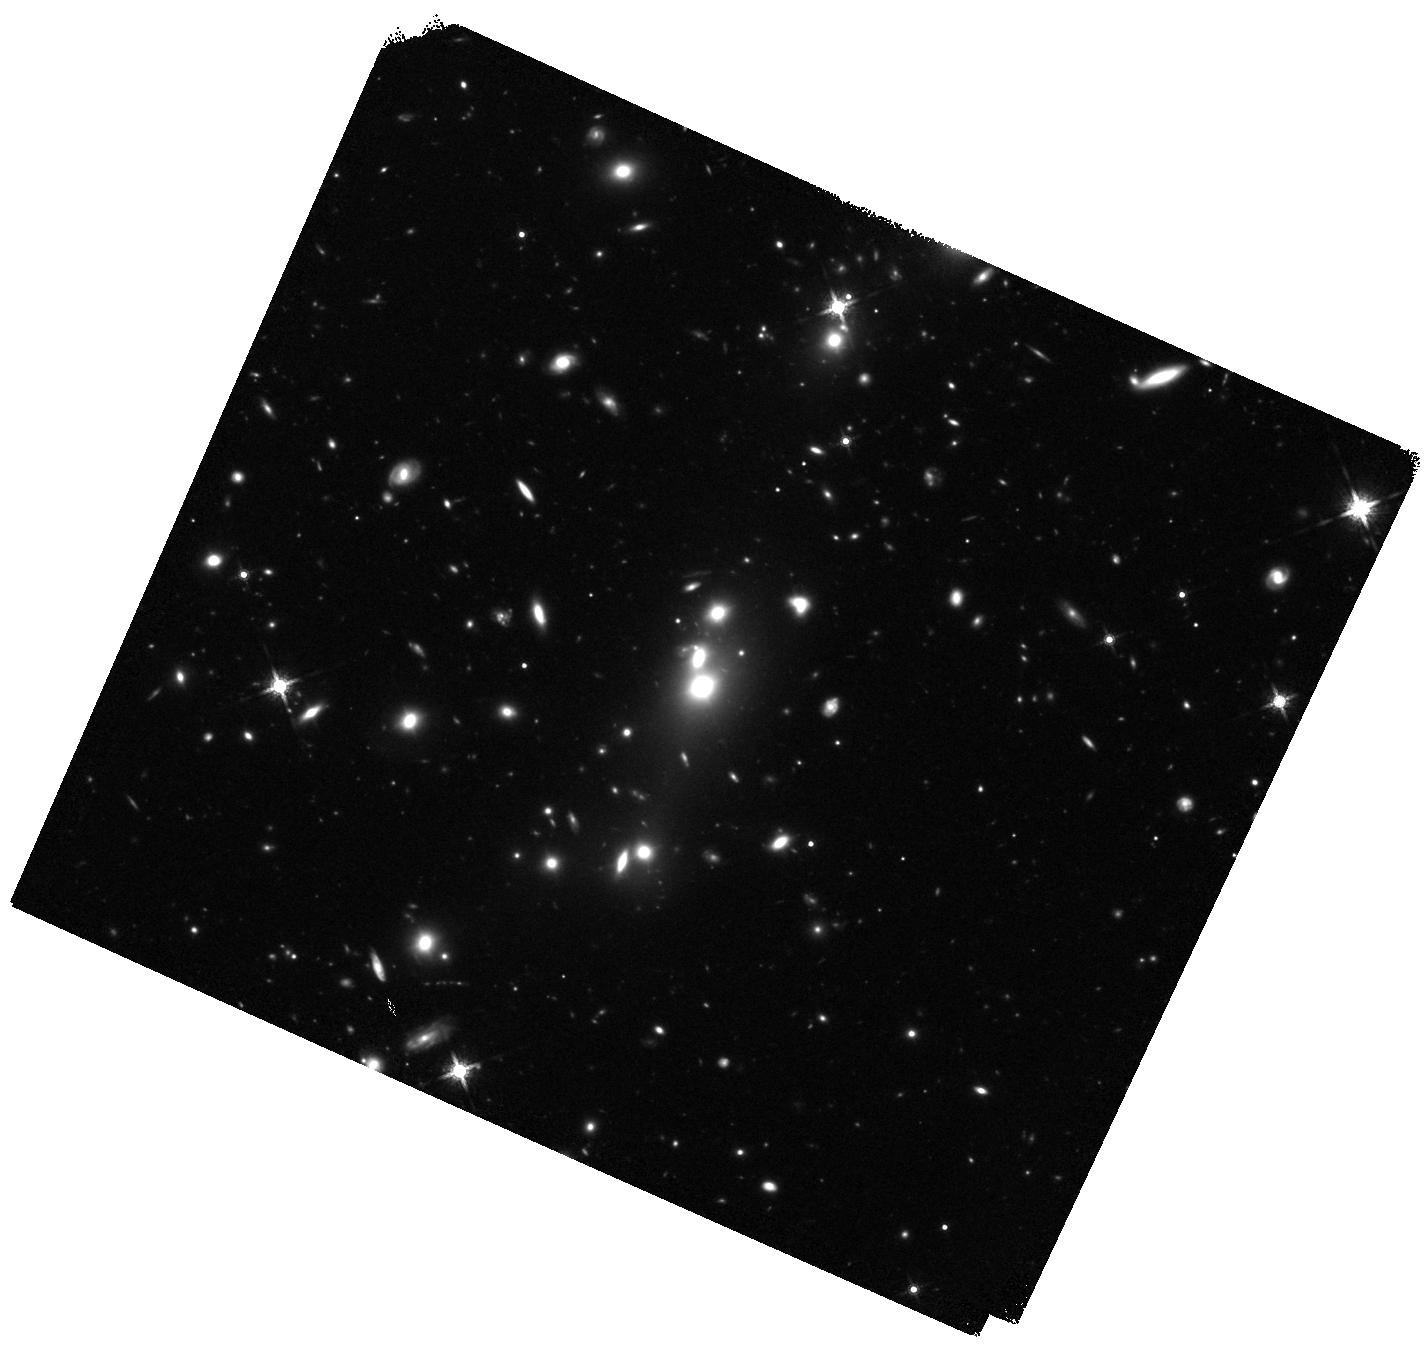
Target: SG1120-2
Instrument: WFC3/IR
Filter: F160W
Exposure: 1.4 h
Observation ID: hst_12575_02_wfc3_ir_f160w_ibs902

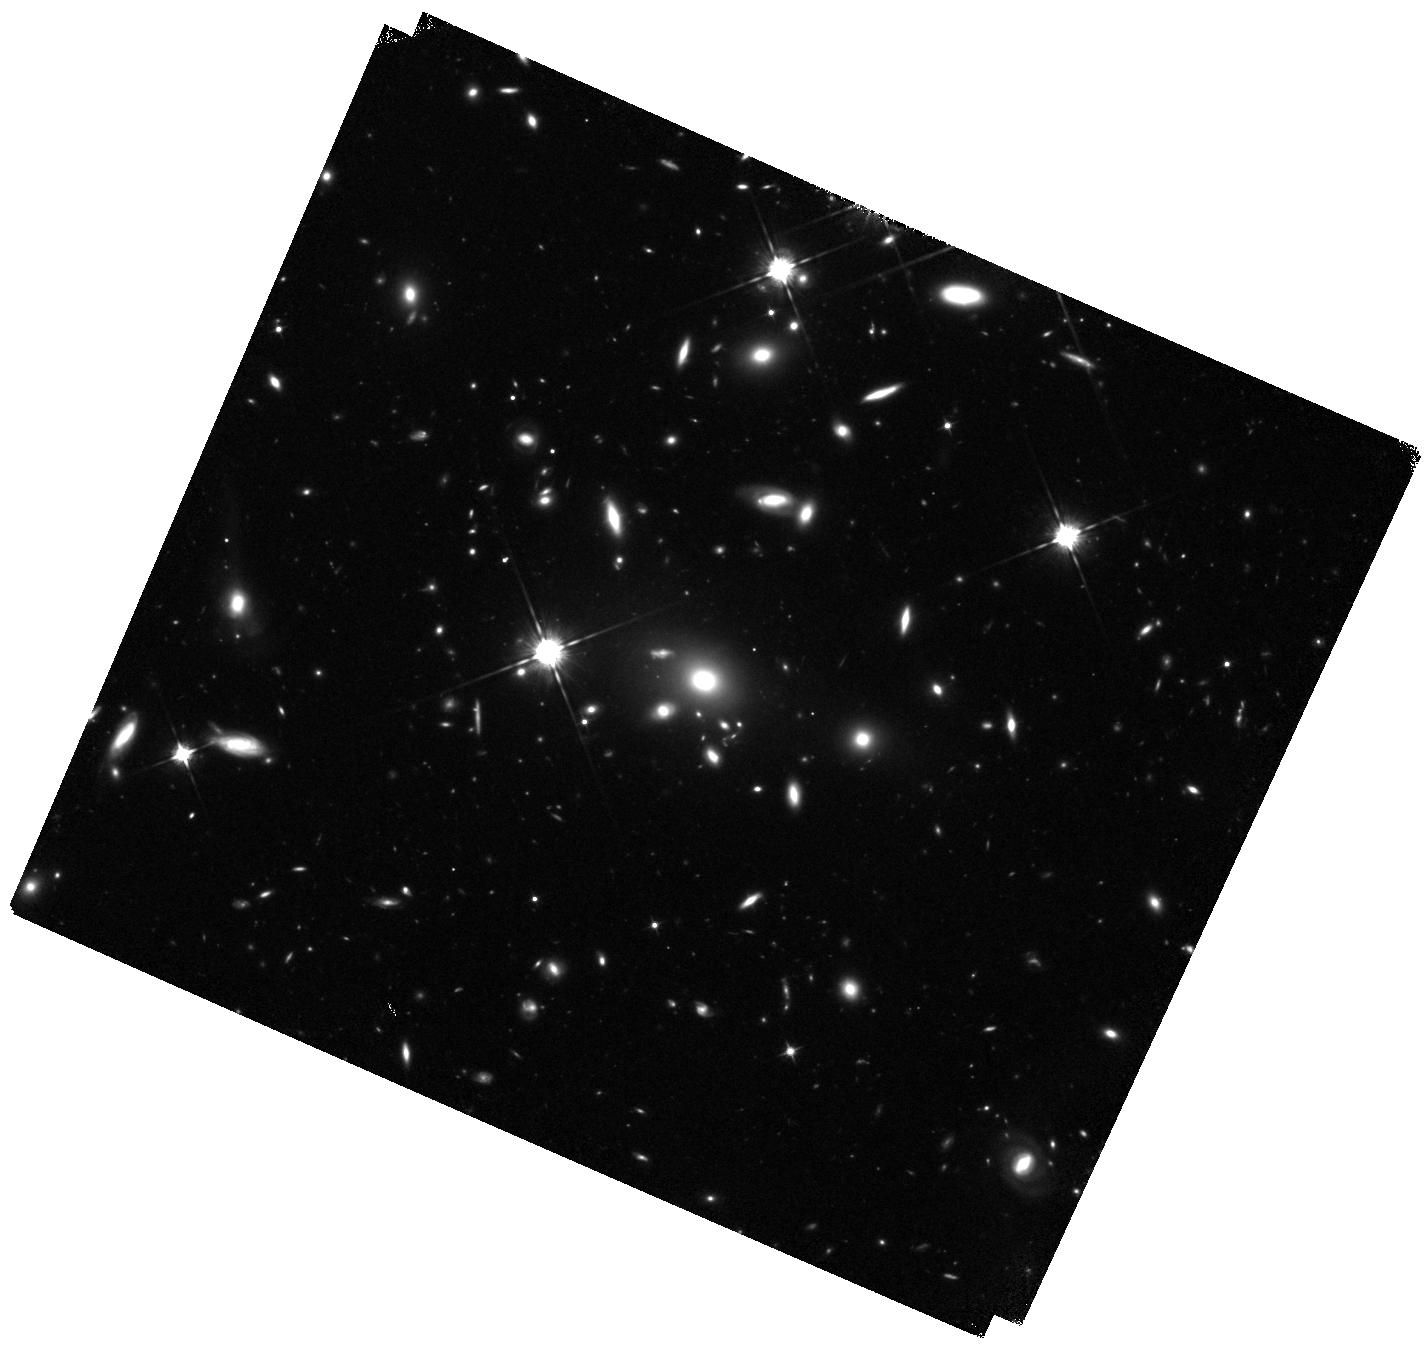
Target: SG1120-4
Instrument: WFC3/IR
Filter: F105W
Exposure: 2.2 h
Observation ID: hst_12575_04_wfc3_ir_f105w_ibs904

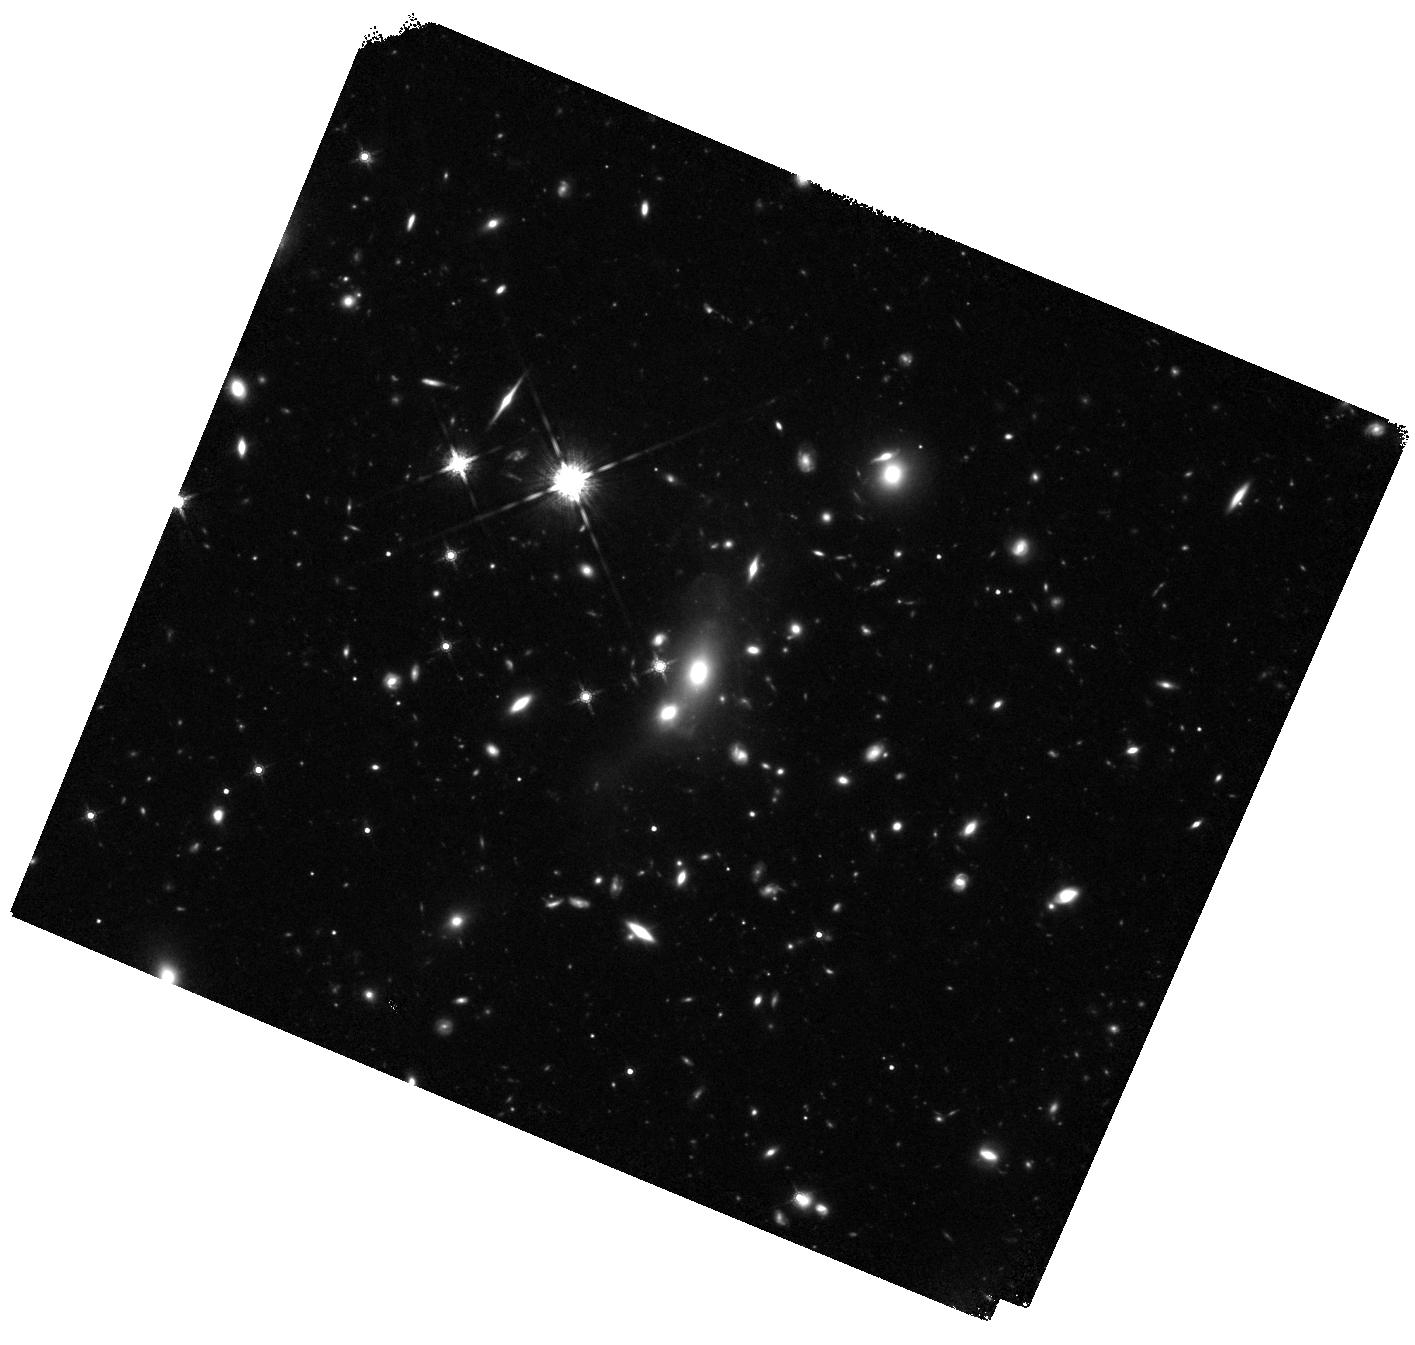
Target: SG1120-1
Instrument: WFC3/IR
Filter: F160W
Exposure: 1.4 h
Observation ID: hst_12575_01_wfc3_ir_f160w_ibs901

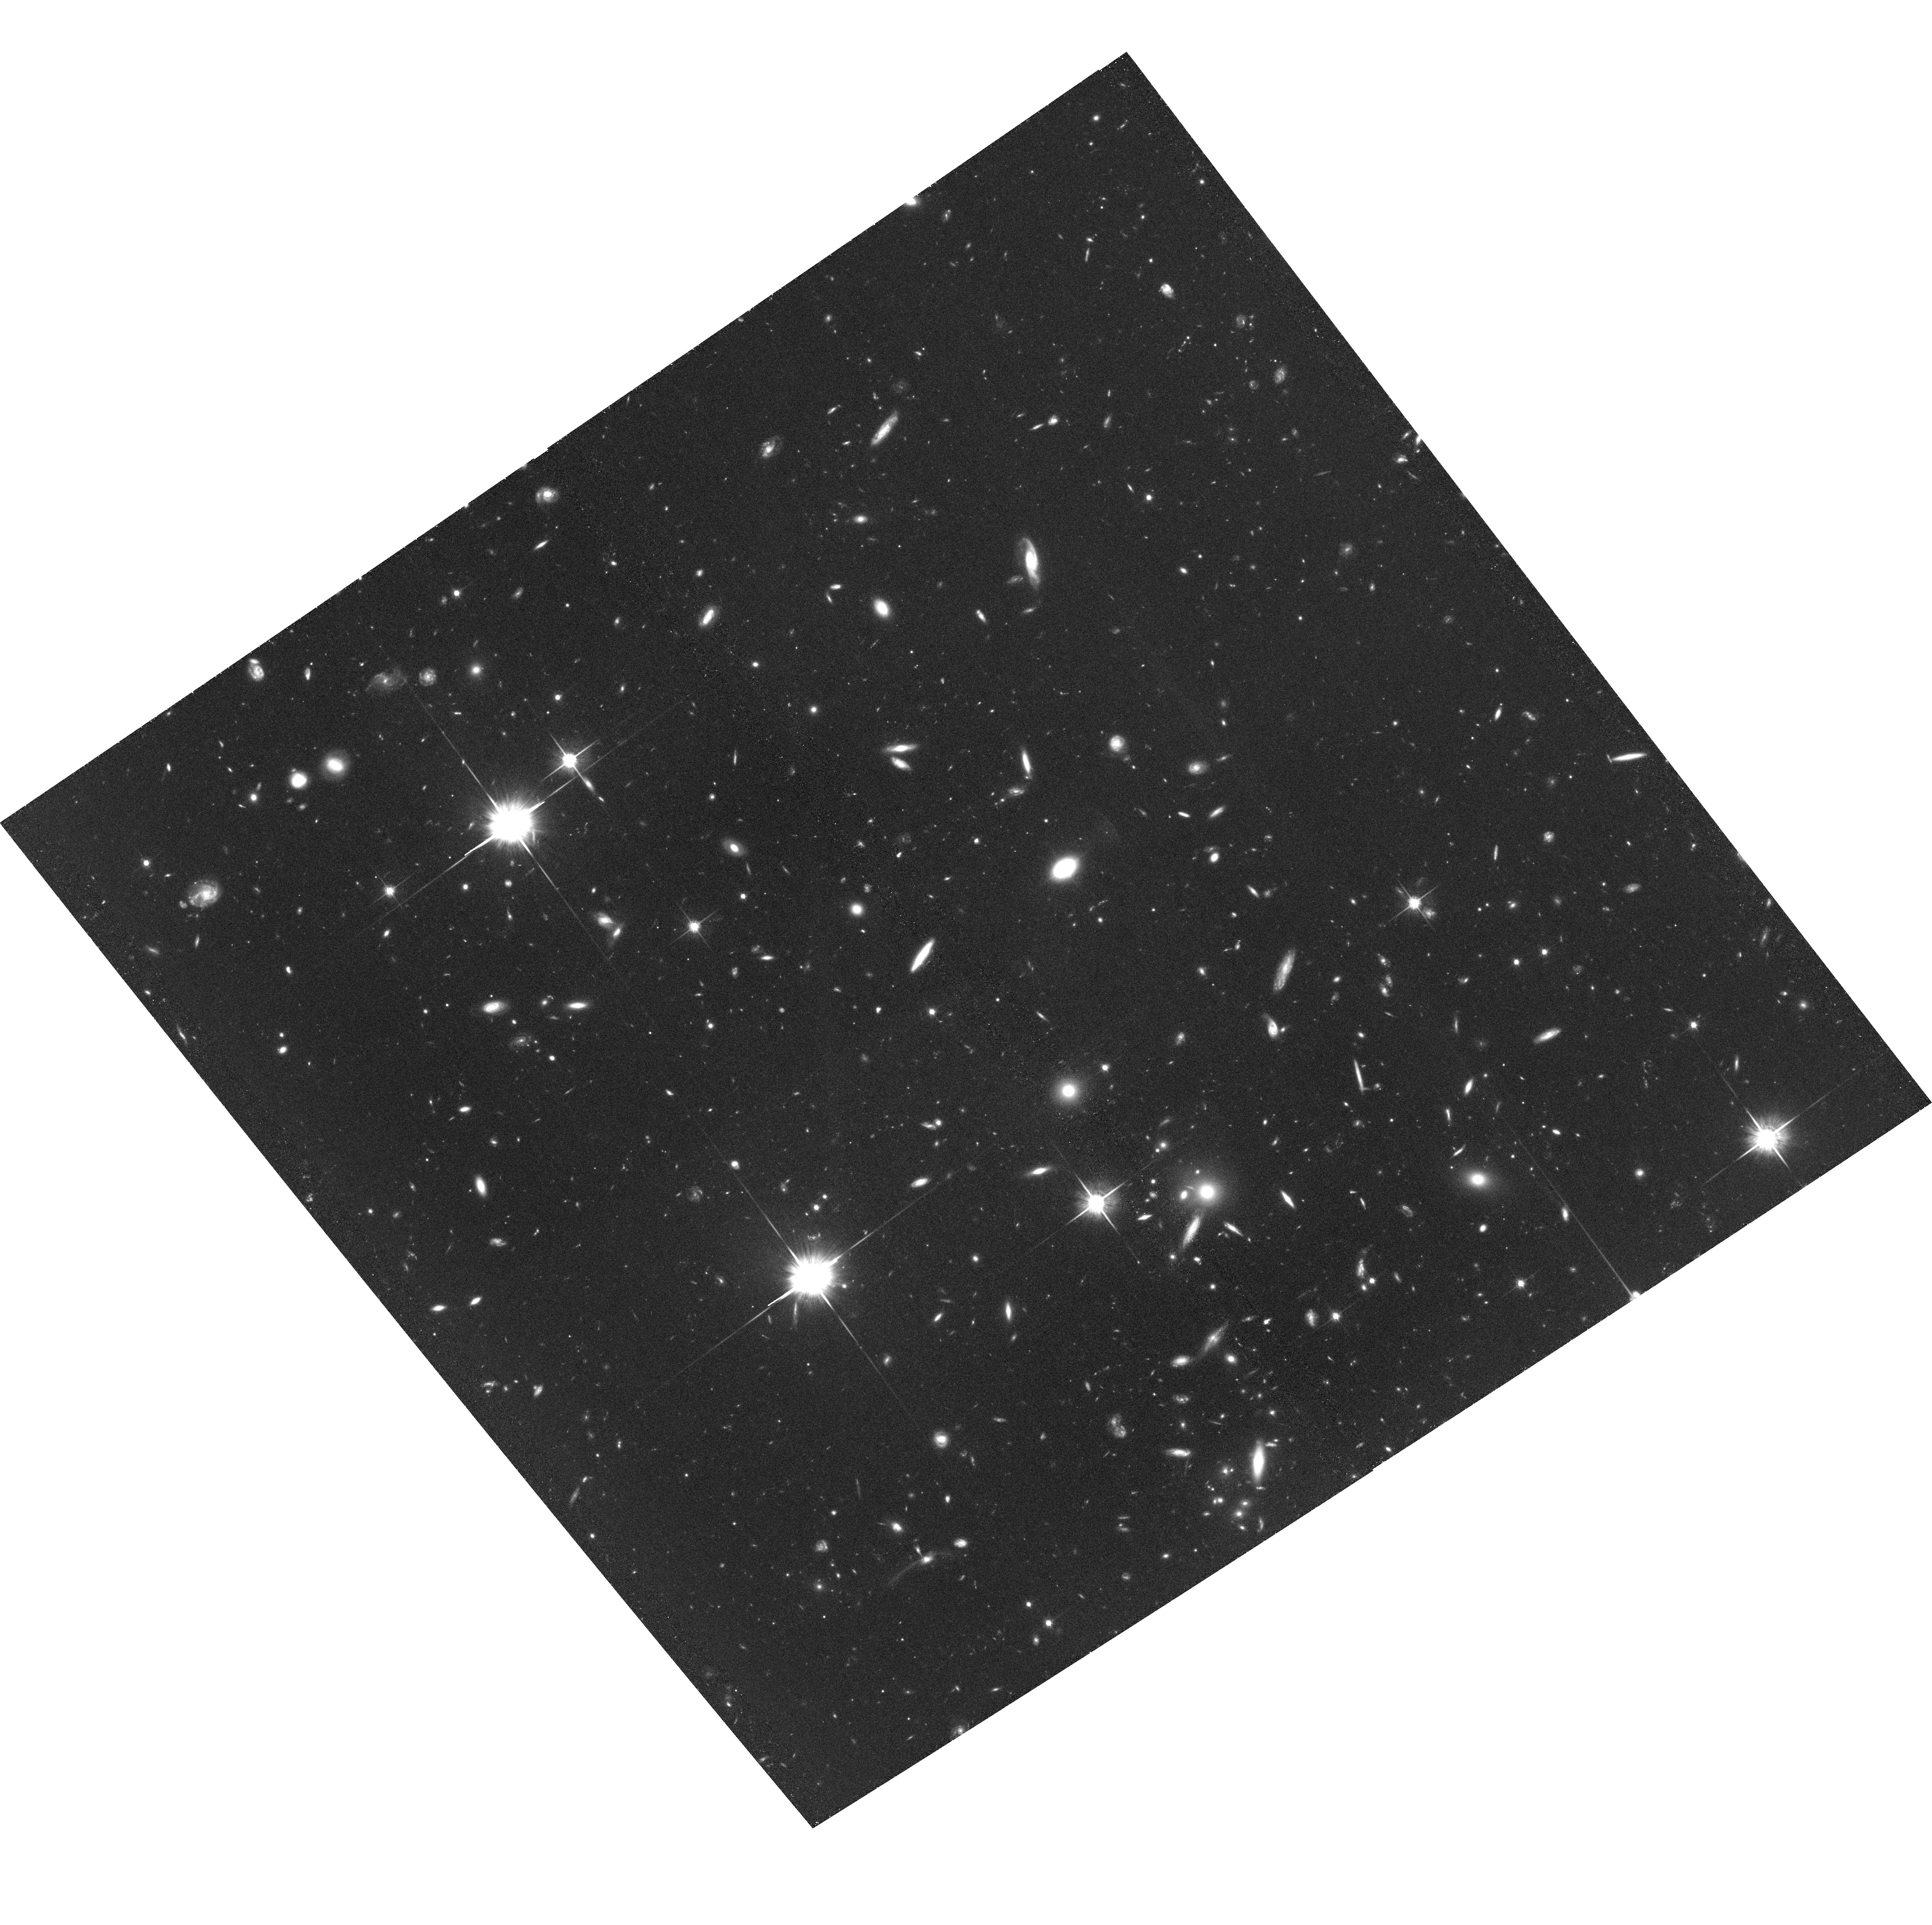
Target: field at RA 170.080°, Dec -11.933°
Instrument: ACS/WFC
Filter: F814W
Exposure: 2 h
Observation ID: hst_12575_03_acs_wfc_f814w_jbs903

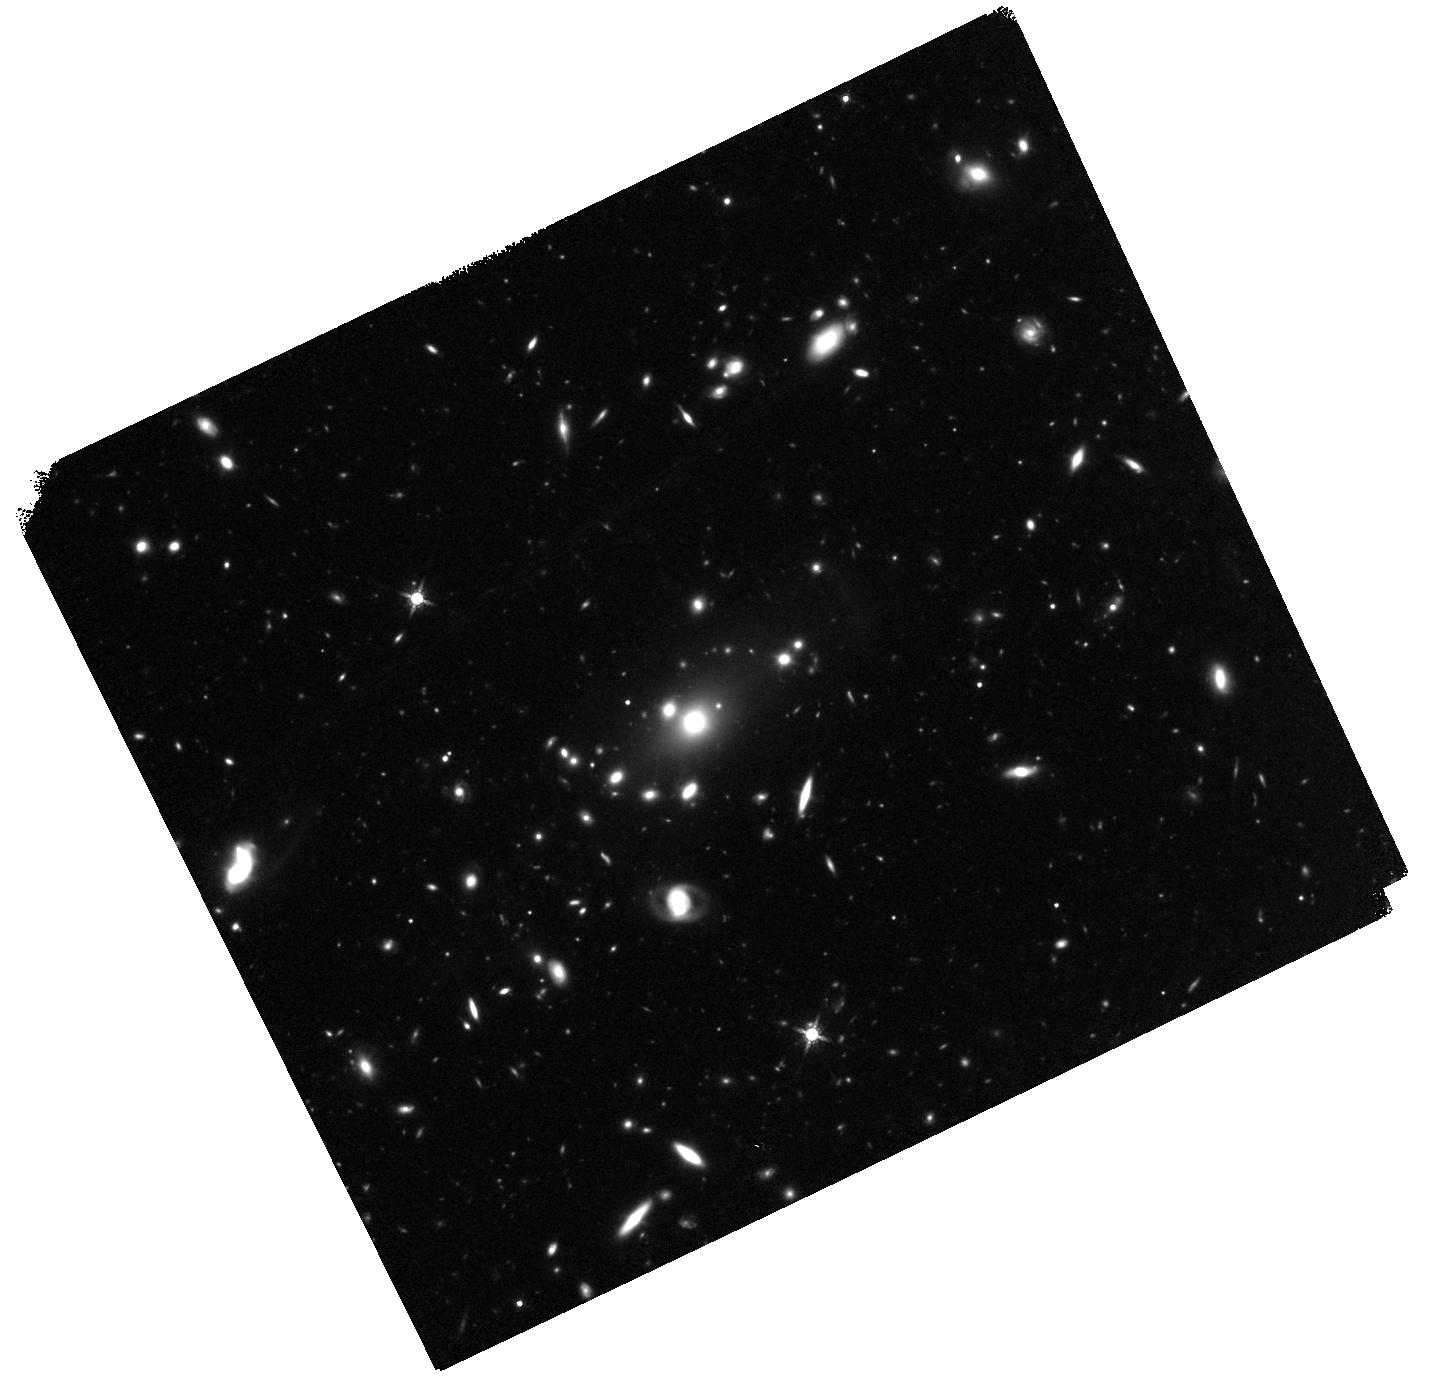
Target: RXJ1334.0+3750
Instrument: WFC3/IR
Filter: F160W
Exposure: 1.4 h
Observation ID: hst_12575_06_wfc3_ir_f160w_ibs906

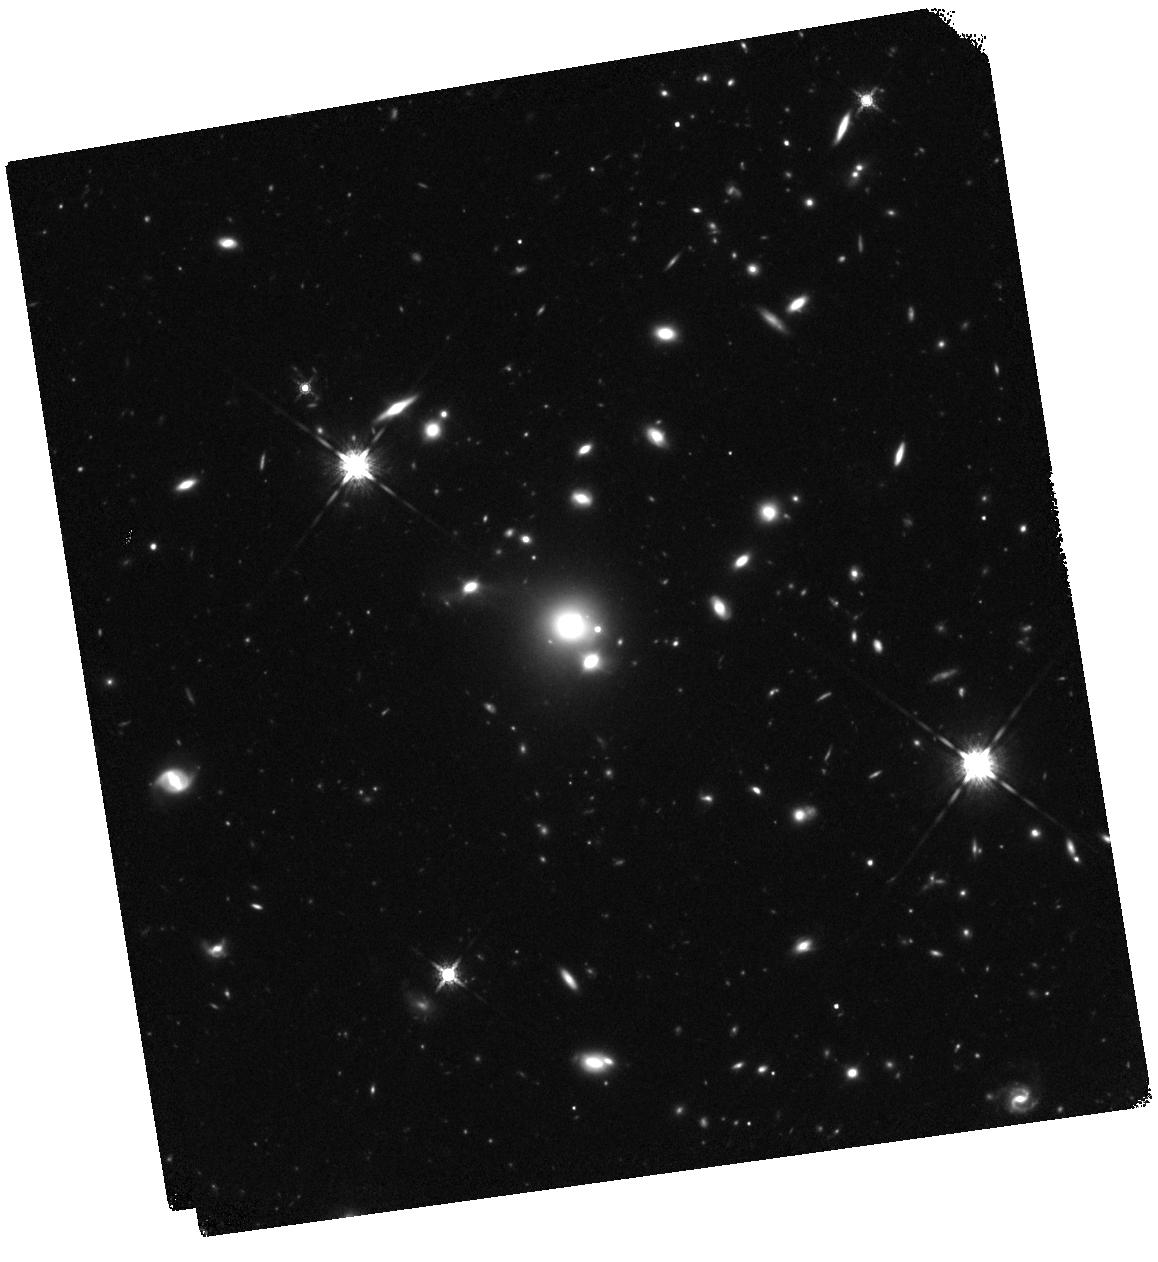
Target: XMMXCSJ022045.1-032555.0
Instrument: WFC3/IR
Filter: F160W
Exposure: 1.2 h
Observation ID: hst_12575_10_wfc3_ir_f160w_ibs910

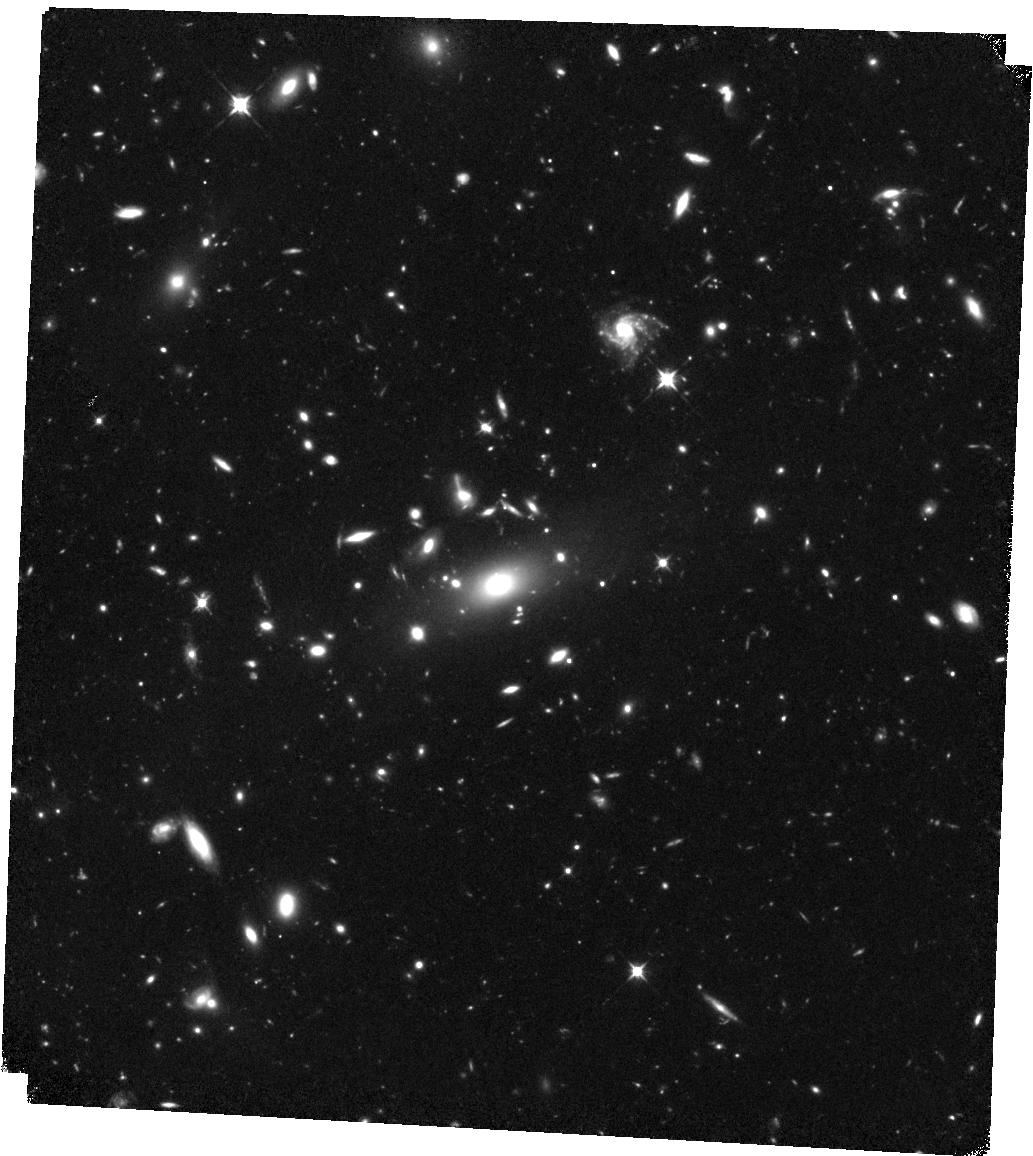
Target: RXJ0329.0+0256
Instrument: WFC3/IR
Filter: F105W
Exposure: 2.2 h
Observation ID: hst_12575_05_wfc3_ir_f105w_ibs905

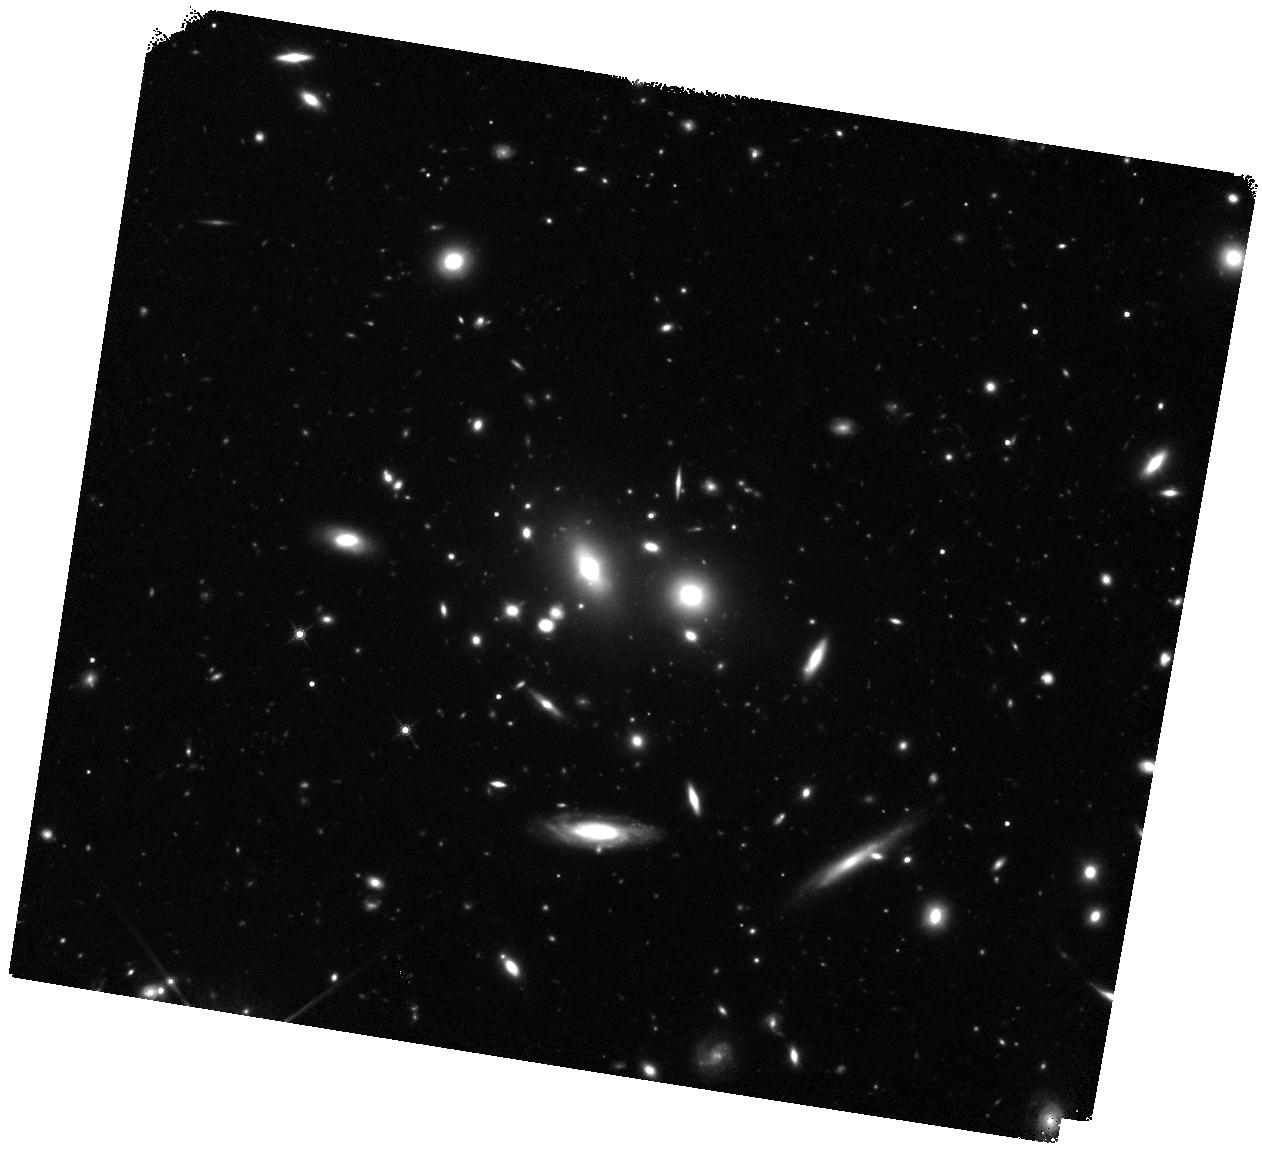
Target: SG1120-3
Instrument: WFC3/IR
Filter: F160W
Exposure: 1.4 h
Observation ID: hst_12575_03_wfc3_ir_f160w_ibs903

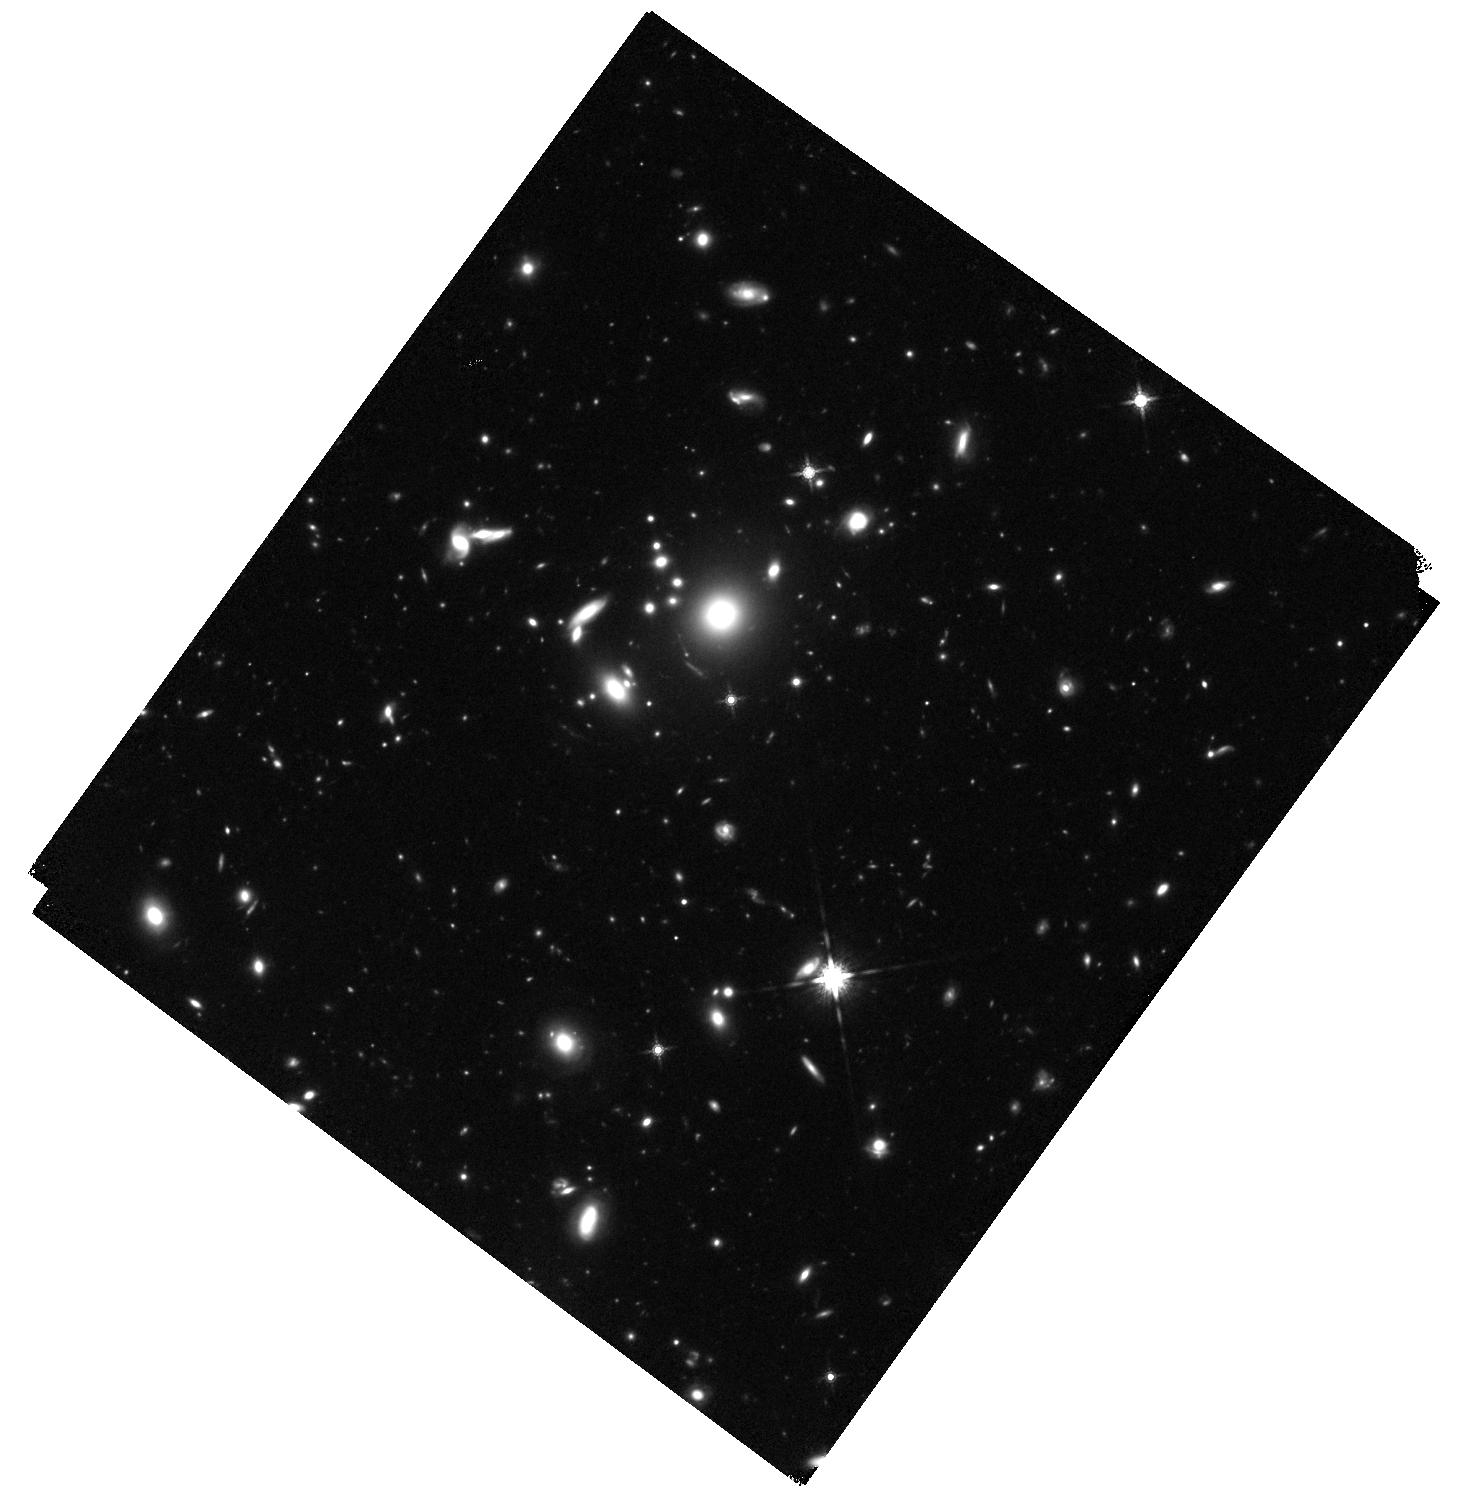
Target: XMMXCSJ011140.3-453908
Instrument: WFC3/IR
Filter: F160W
Exposure: 1.2 h
Observation ID: hst_12575_09_wfc3_ir_f160w_ibs909

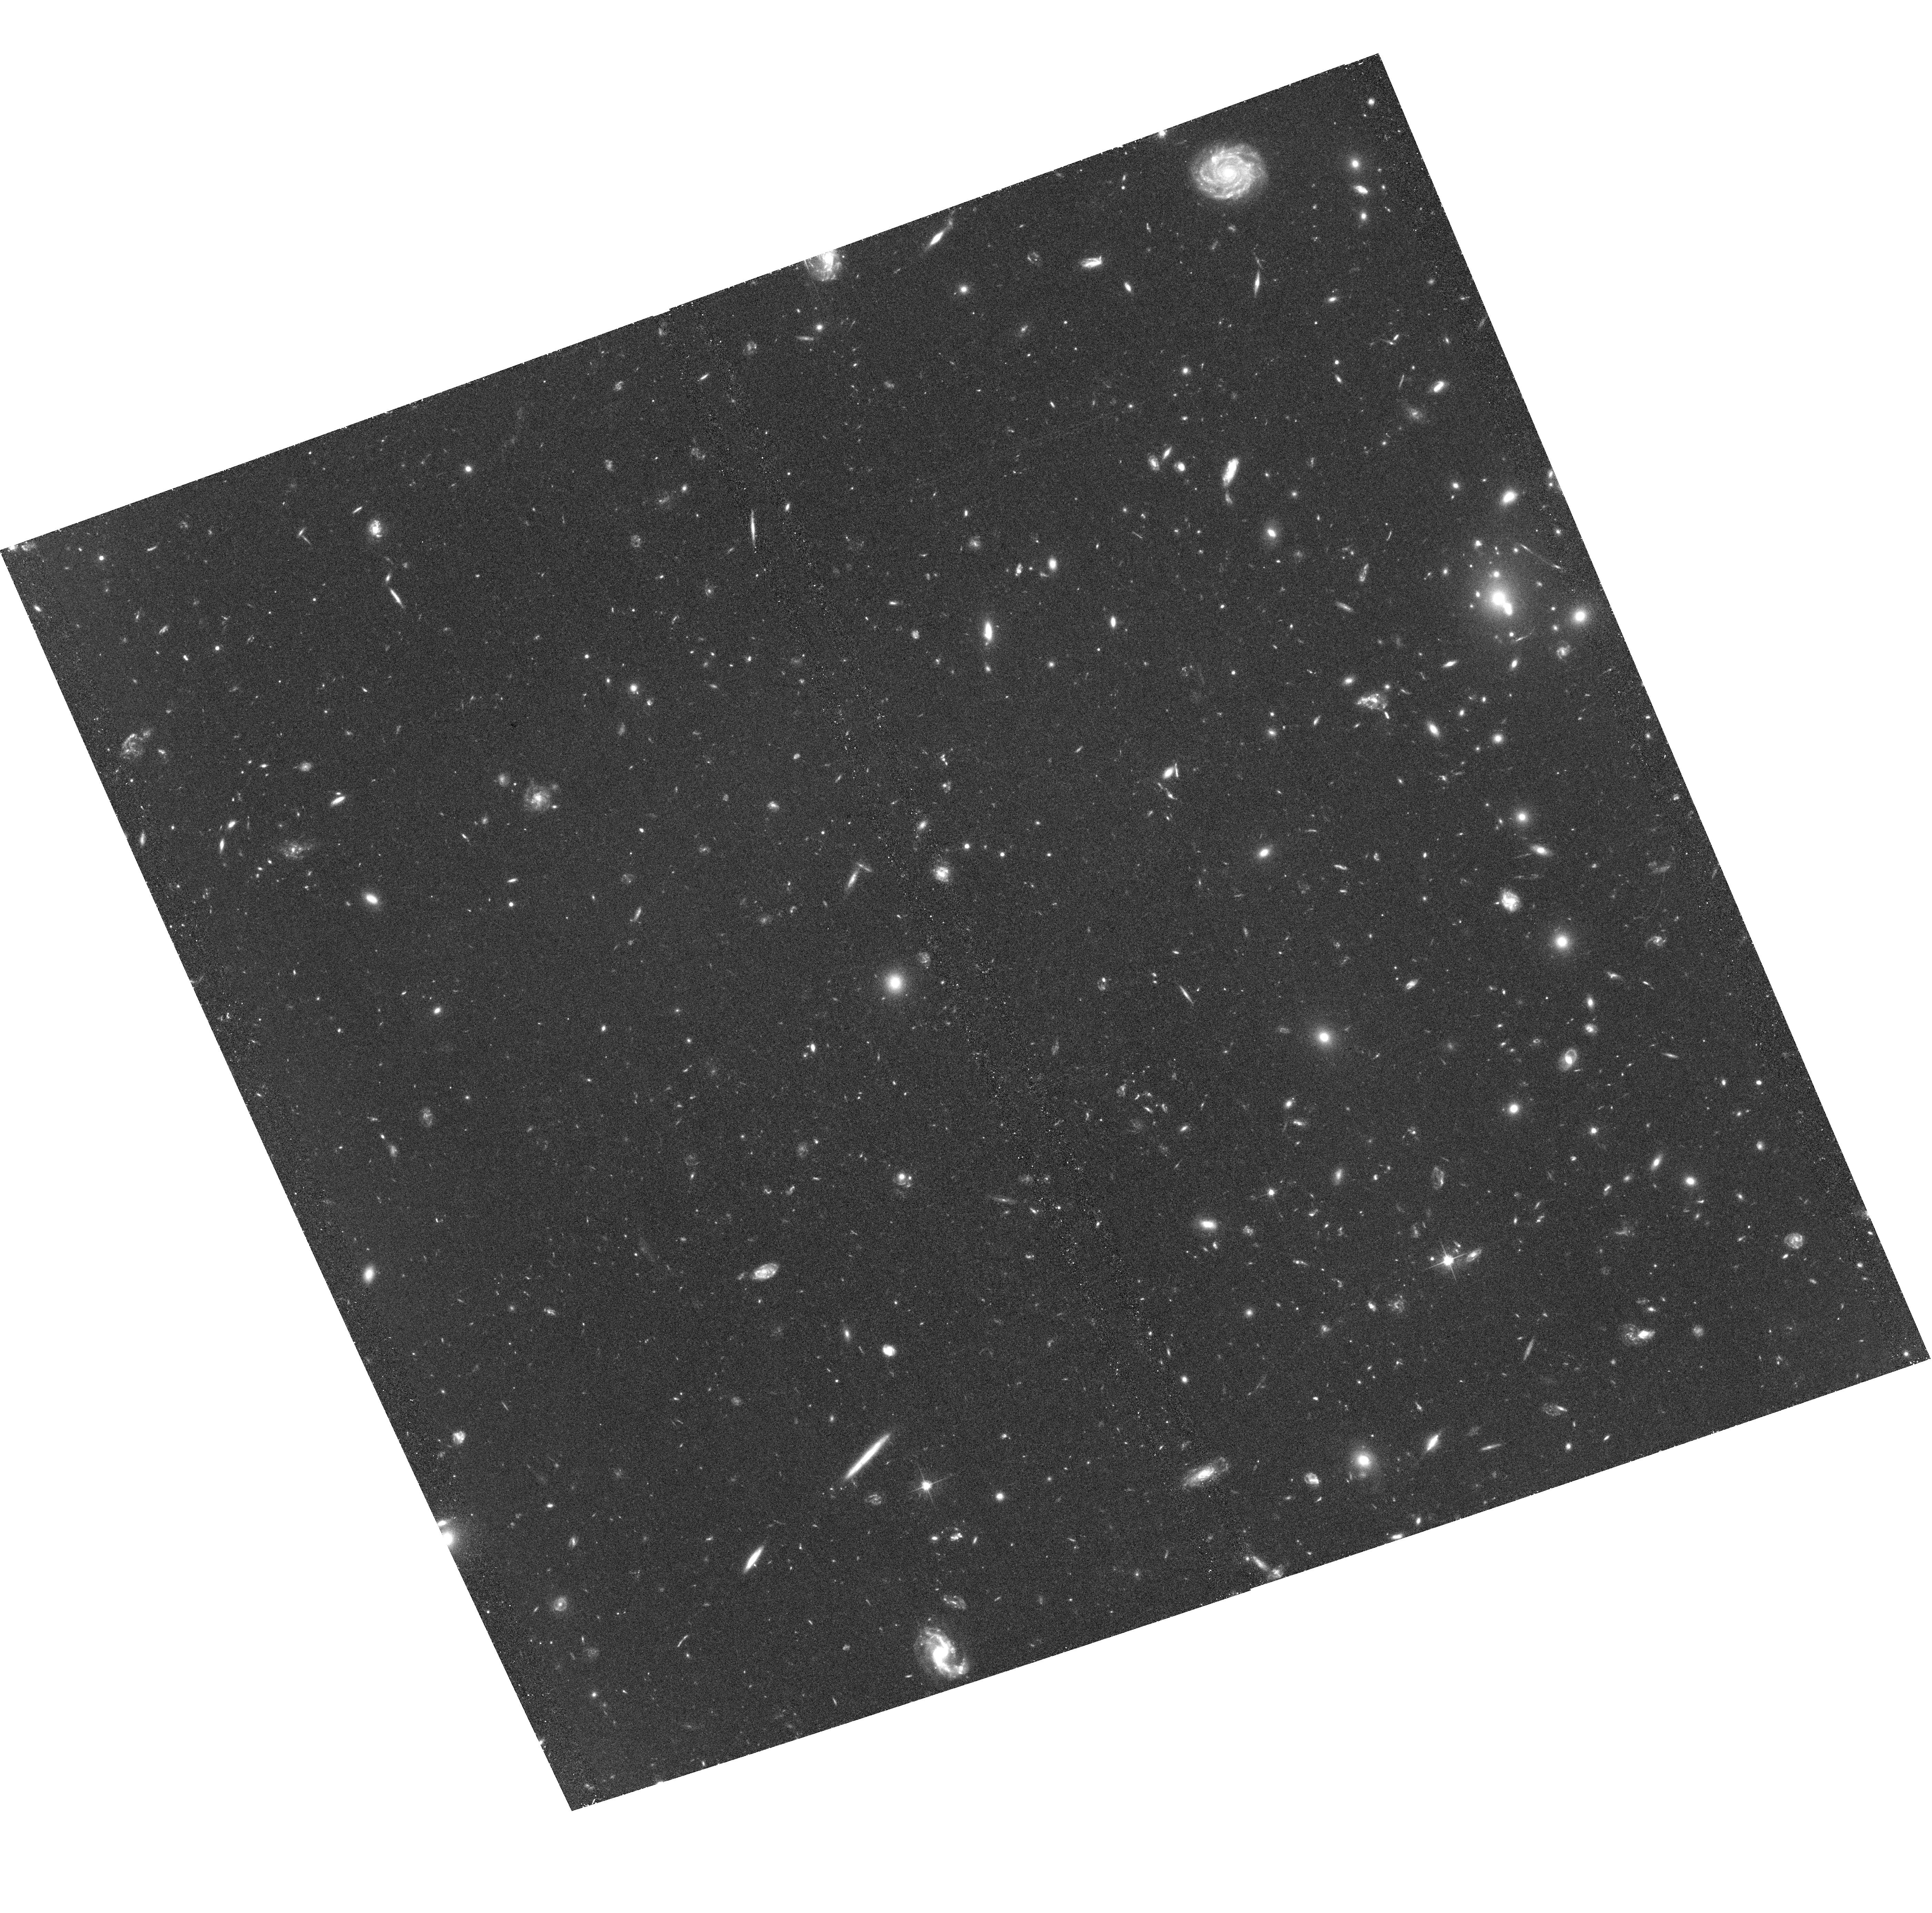
Target: field at RA 170.007°, Dec -12.057°
Instrument: ACS/WFC
Filter: F606W
Exposure: 1.3 h
Observation ID: hst_12575_04_acs_wfc_f606w_jbs904

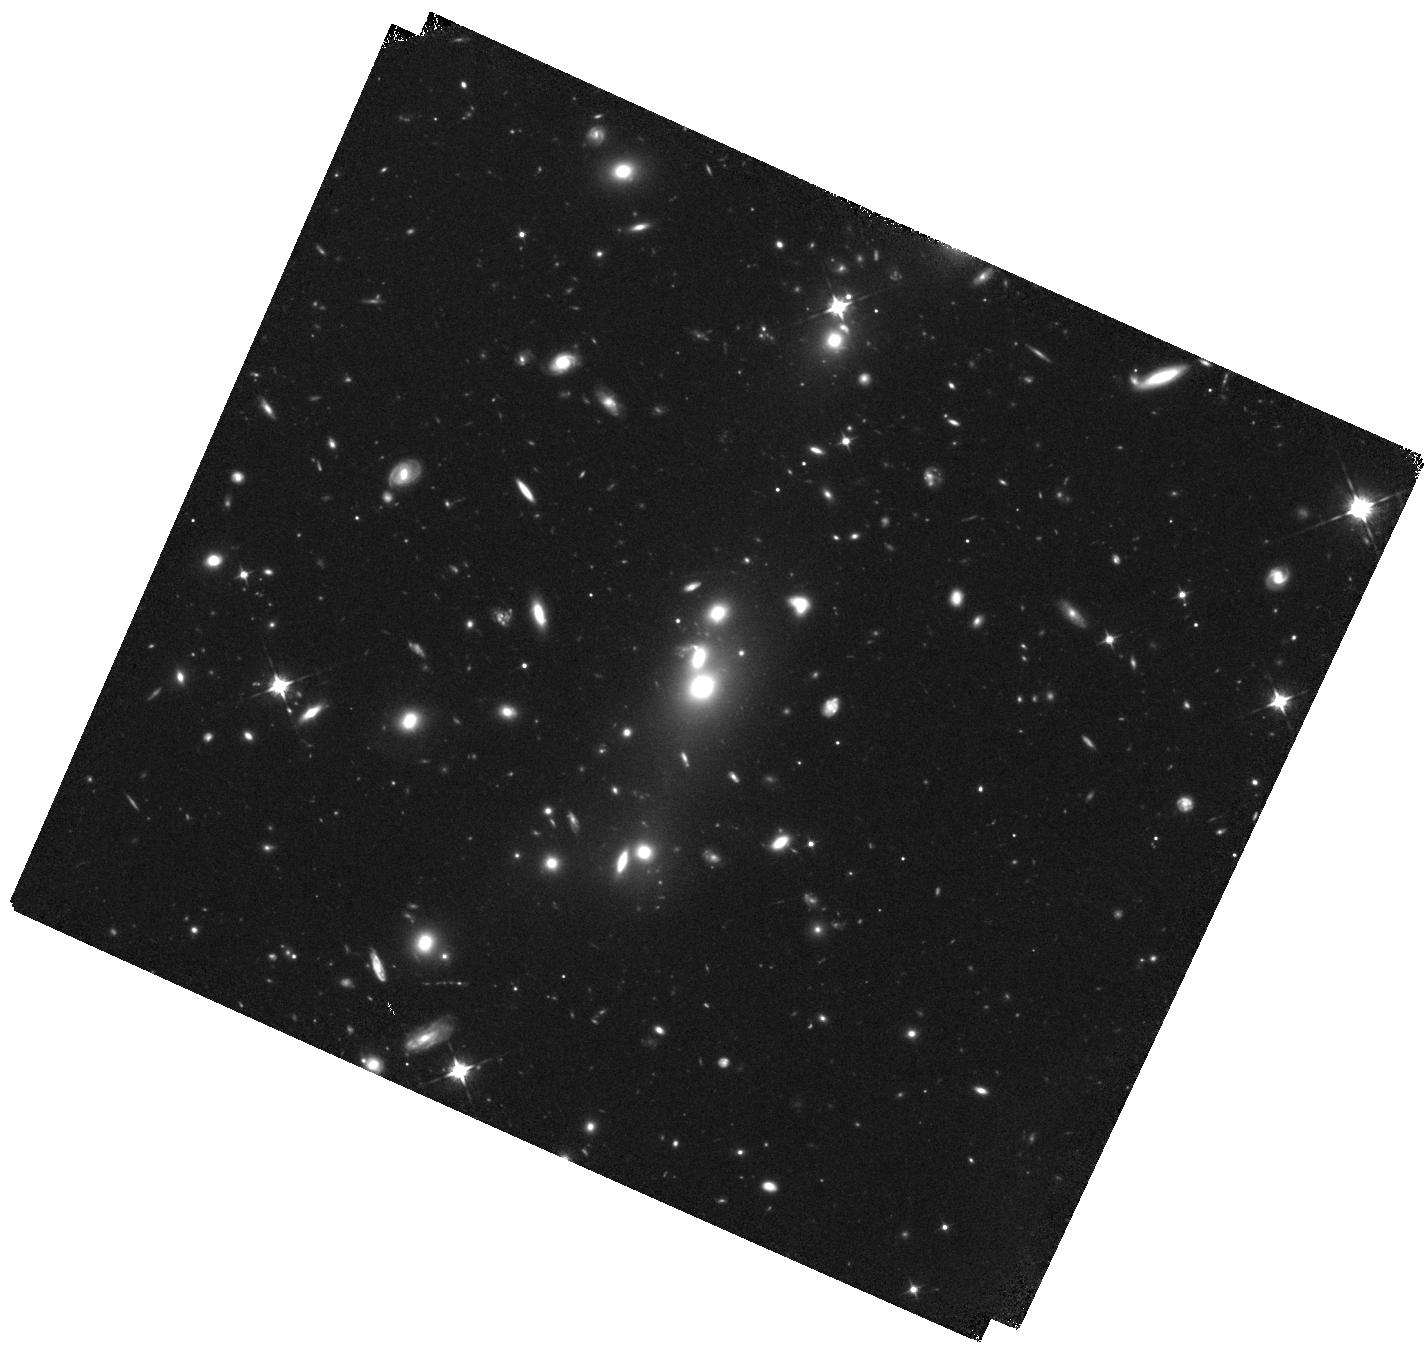
Target: SG1120-2
Instrument: WFC3/IR
Filter: F105W
Exposure: 2.2 h
Observation ID: hst_12575_02_wfc3_ir_f105w_ibs902

New Constraints on Intragroup Light and the Baryon Budget in Galaxy Groups (PI: Gonzalez, Anthony Hernan)

We propose a focused WFC3/IR imaging program targeting galaxy groups at z=0.3-0.5 to better understanding why the partitionings between baryon phases (gas vs. stars) and stellar components (within vs. outside galaxies) show such strong variation from groups to rich clusters. We will 1) obtain the first complete census of stars both in and out of group galaxies for a representative sample of groups and 2) use the luminosity distribution and colors of the intragroup stellar populations to constrain the galactic population from which the stars were stripped. As demonstrated by our Cycle 16 program on the Bullet Cluster, WFC3 offers a major step forward for studies of such diffuse stellar populations, enabling a vast improvement over previous ground-based studies of intracluster/intragroup light and total baryon content in groups and clusters. We will use the sample from this program in conjunction with the clusters from the CLASH Multicycle Treasury Program to quantify the total stellar baryon content in clusters and groups spanning more than a dex in mass. We will also unambiguously determine the progenitor galaxy population from which the ICL is assembled.